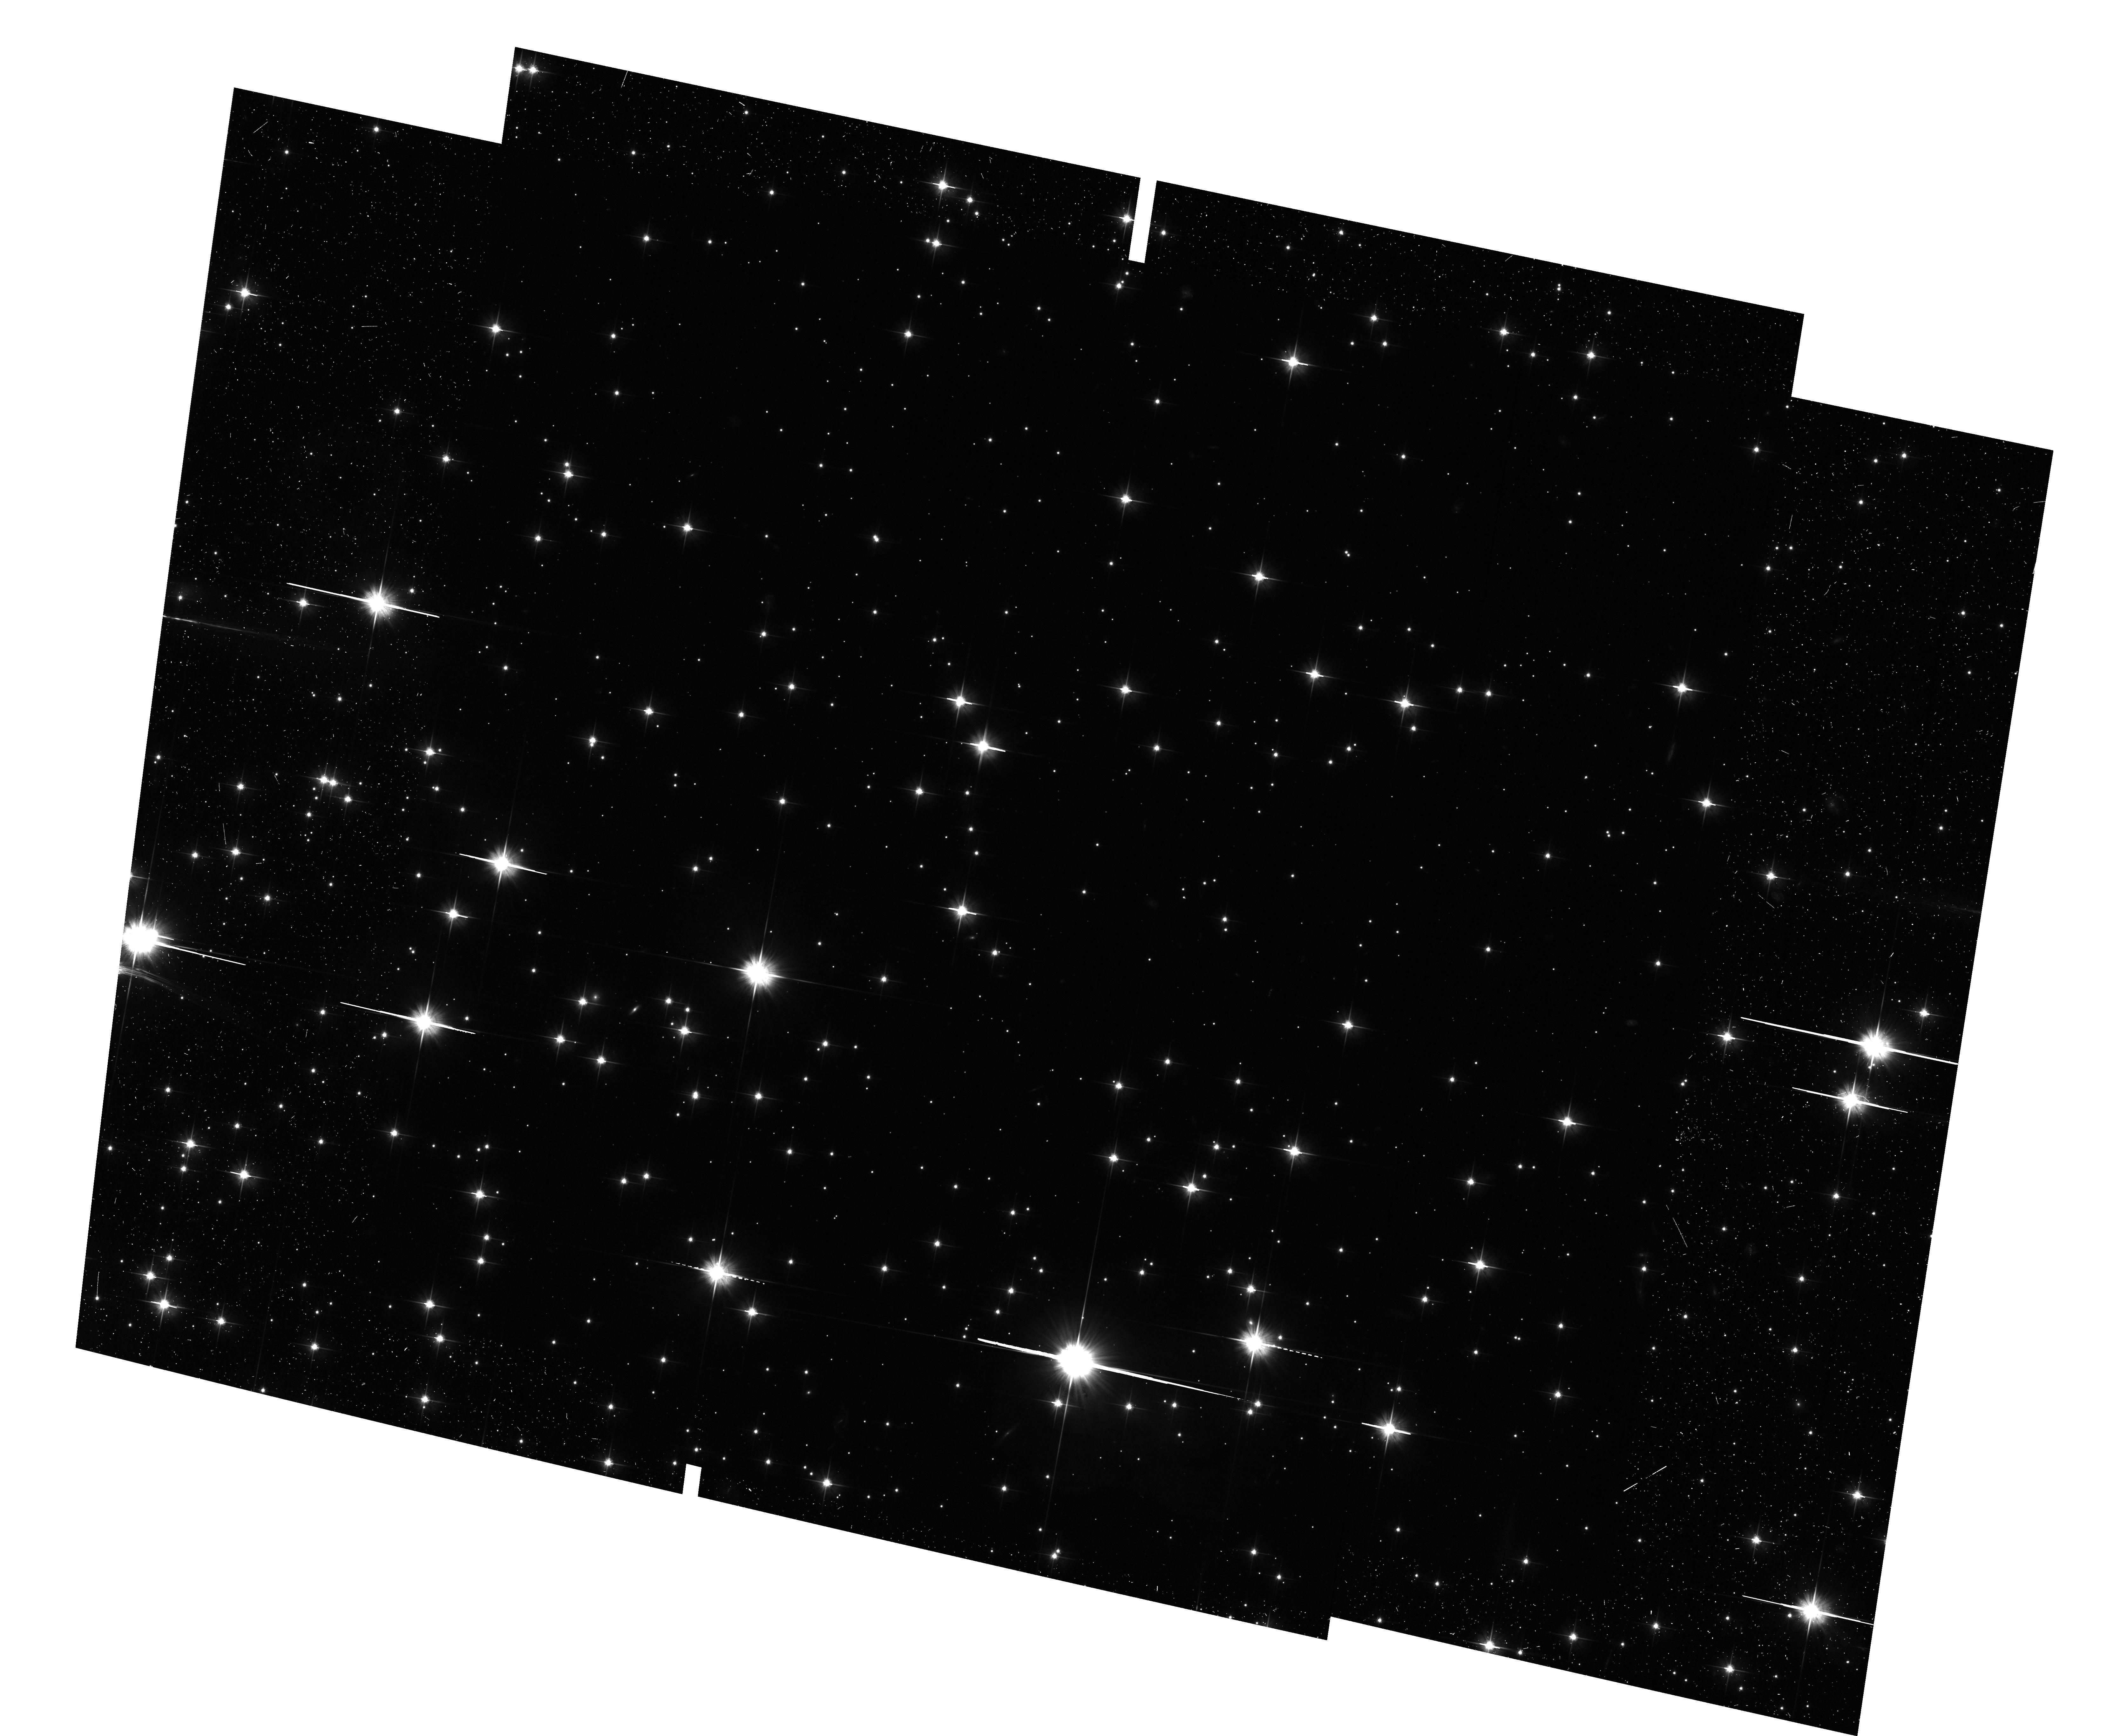
Target: NGC-6819. Instrument: ACS/WFC. Filter: F606W. Exposure: 24 min. Observation ID: hst_11688_02_acs_wfc_f606w_jb2o02

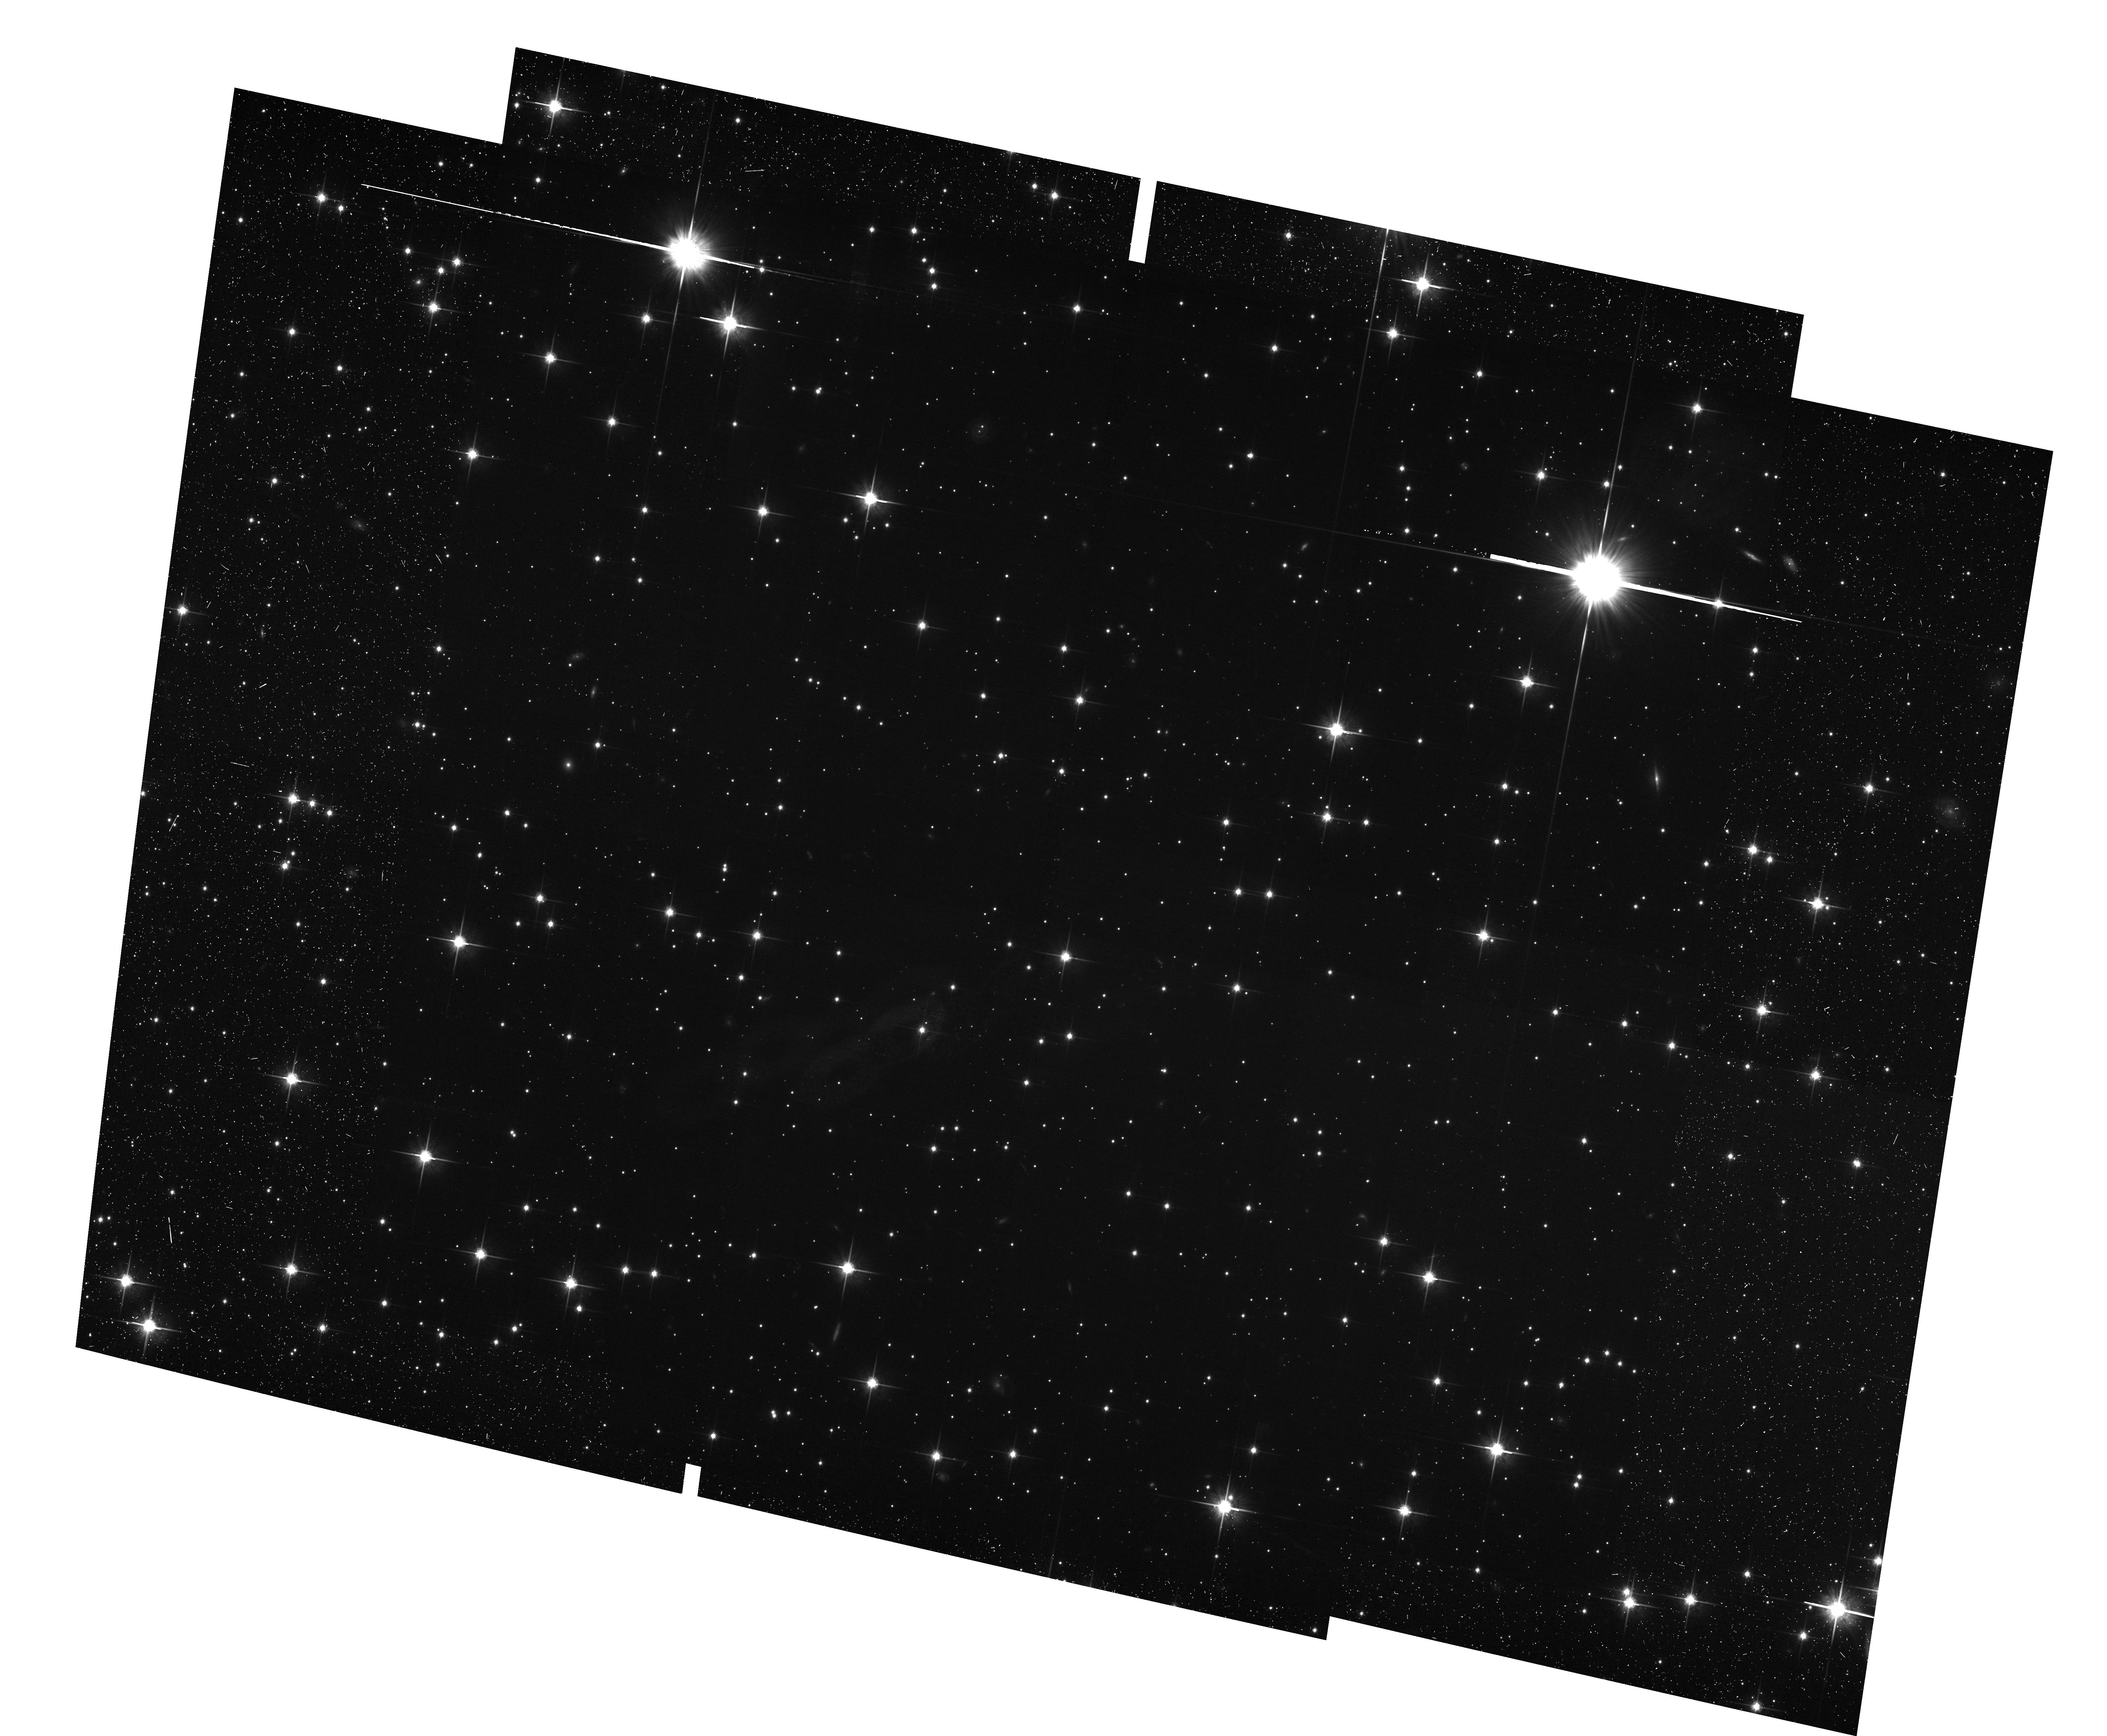
Target: NGC-6819. Instrument: ACS/WFC. Filter: F814W. Exposure: 24 min. Observation ID: hst_11688_a7_acs_wfc_f814w_jb2oa7

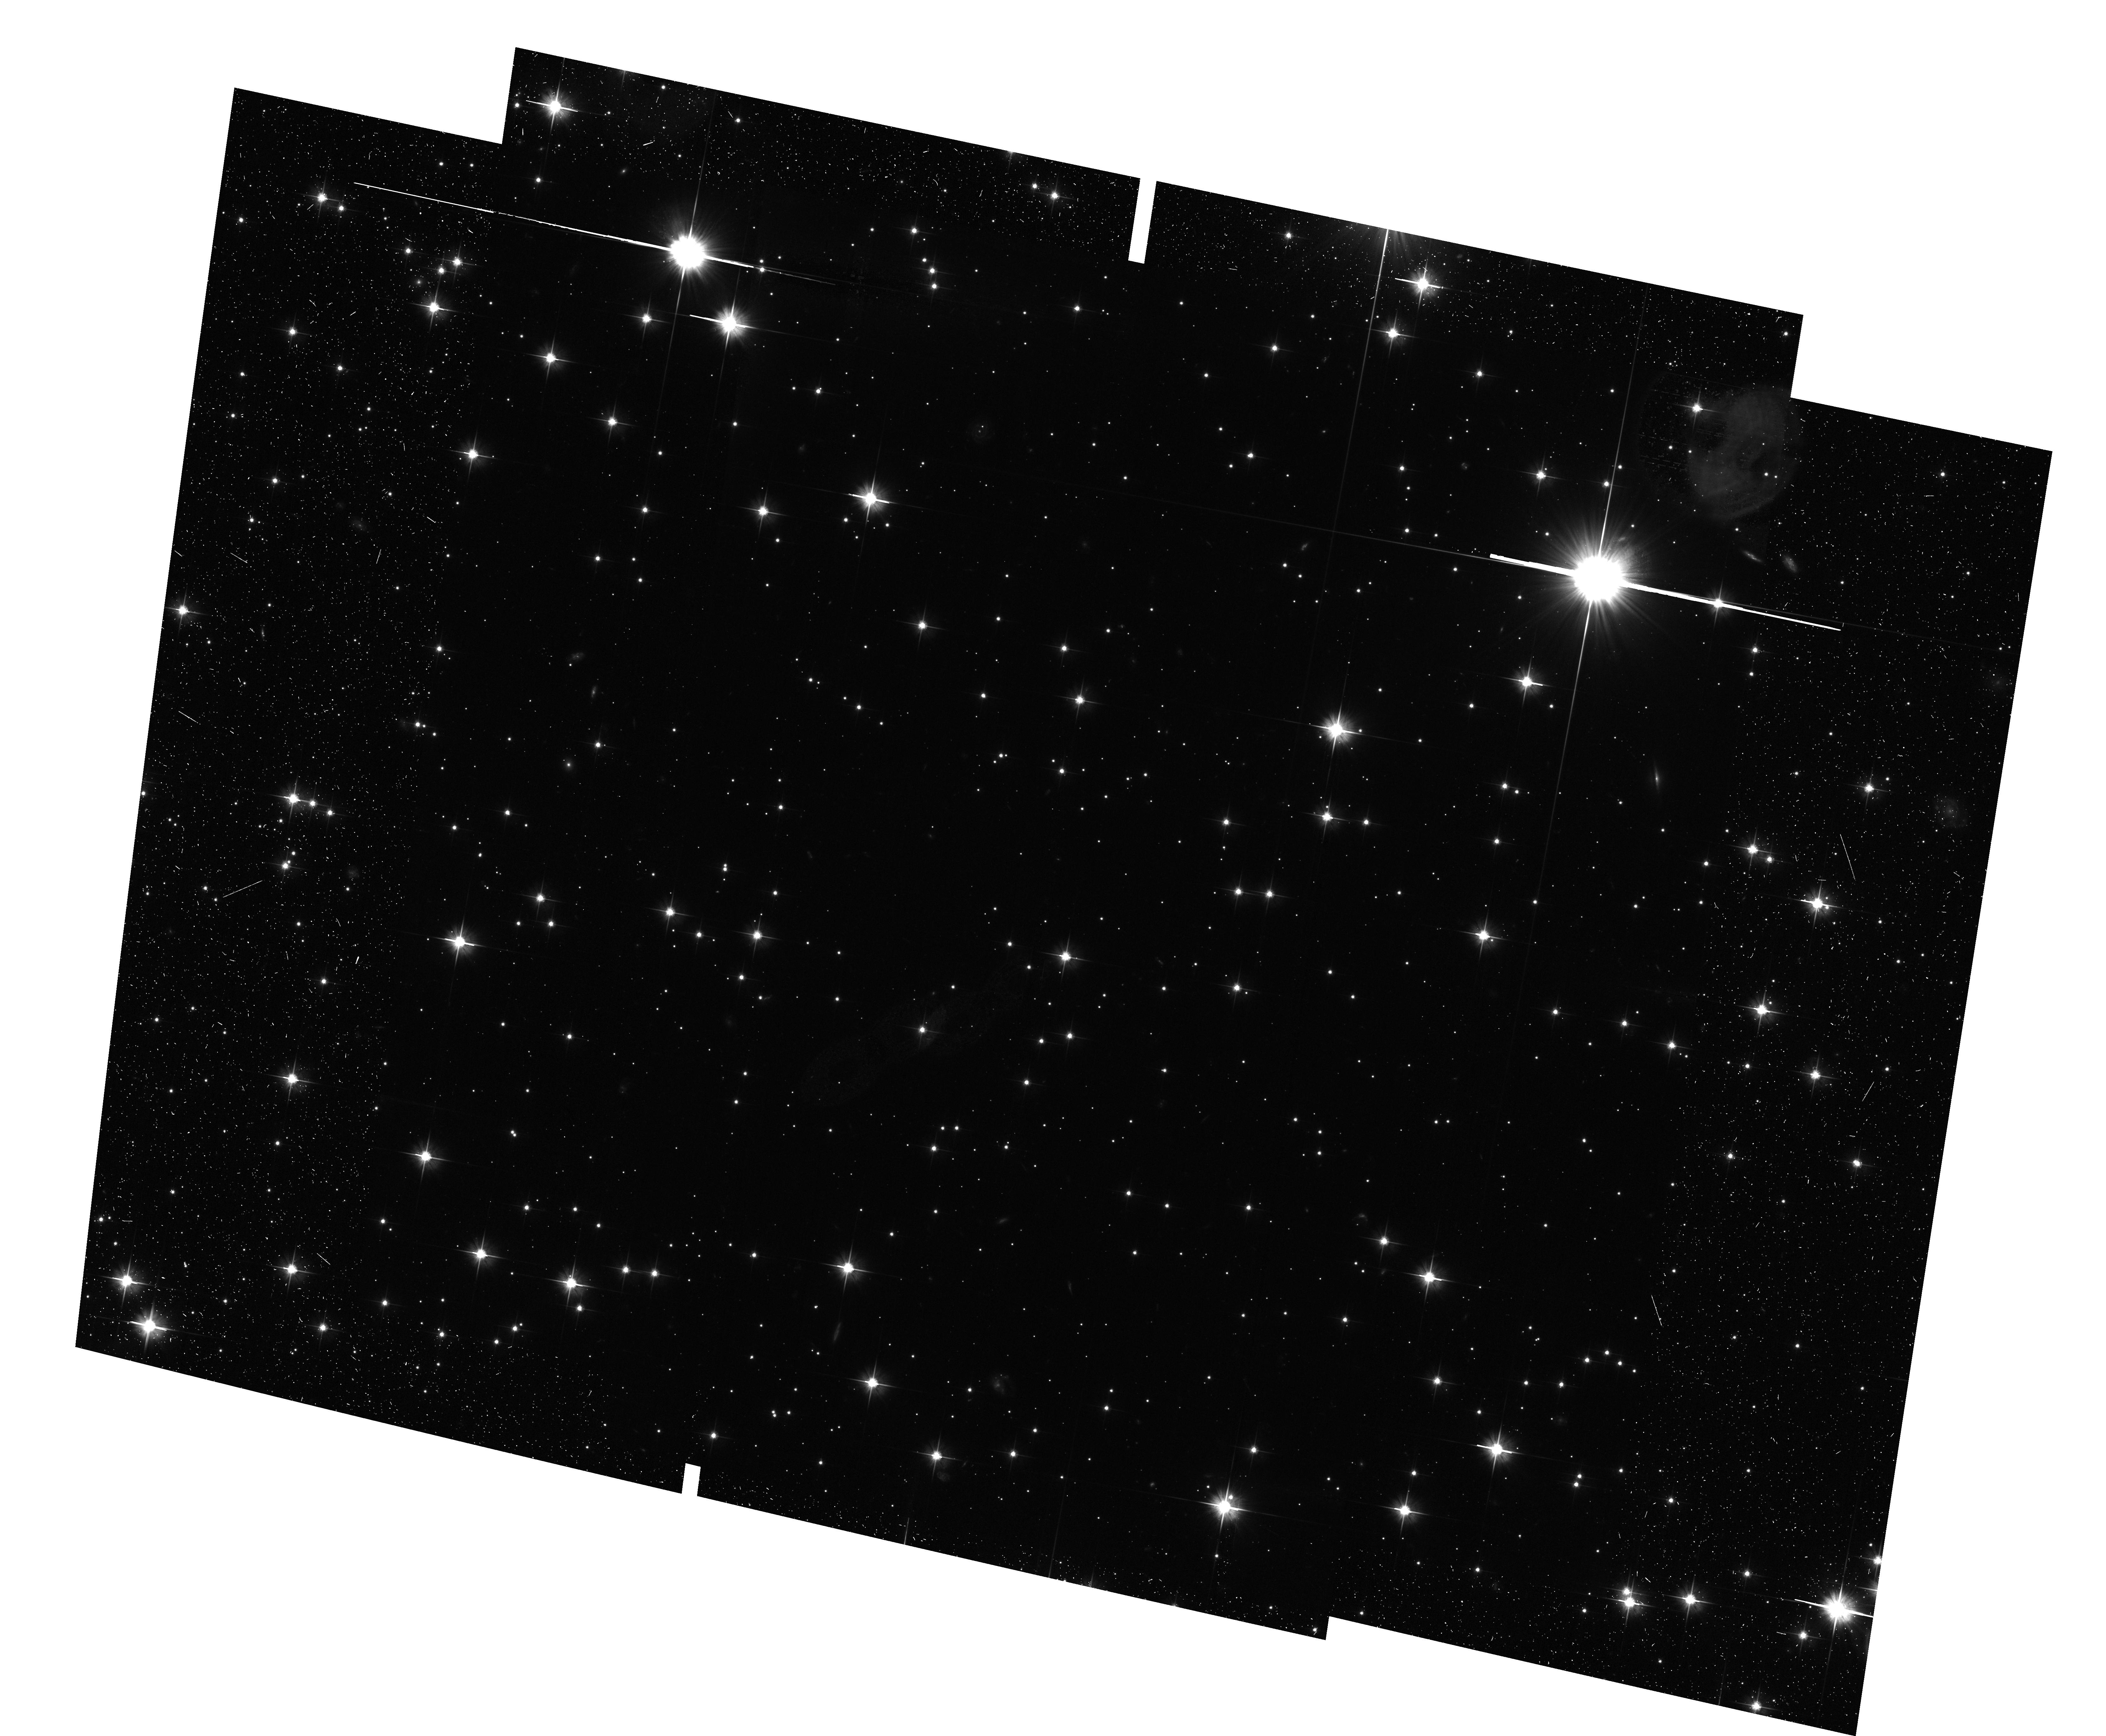
Target: NGC-6819. Instrument: ACS/WFC. Filter: F606W. Exposure: 24 min. Observation ID: hst_11688_03_acs_wfc_f606w_jb2o03

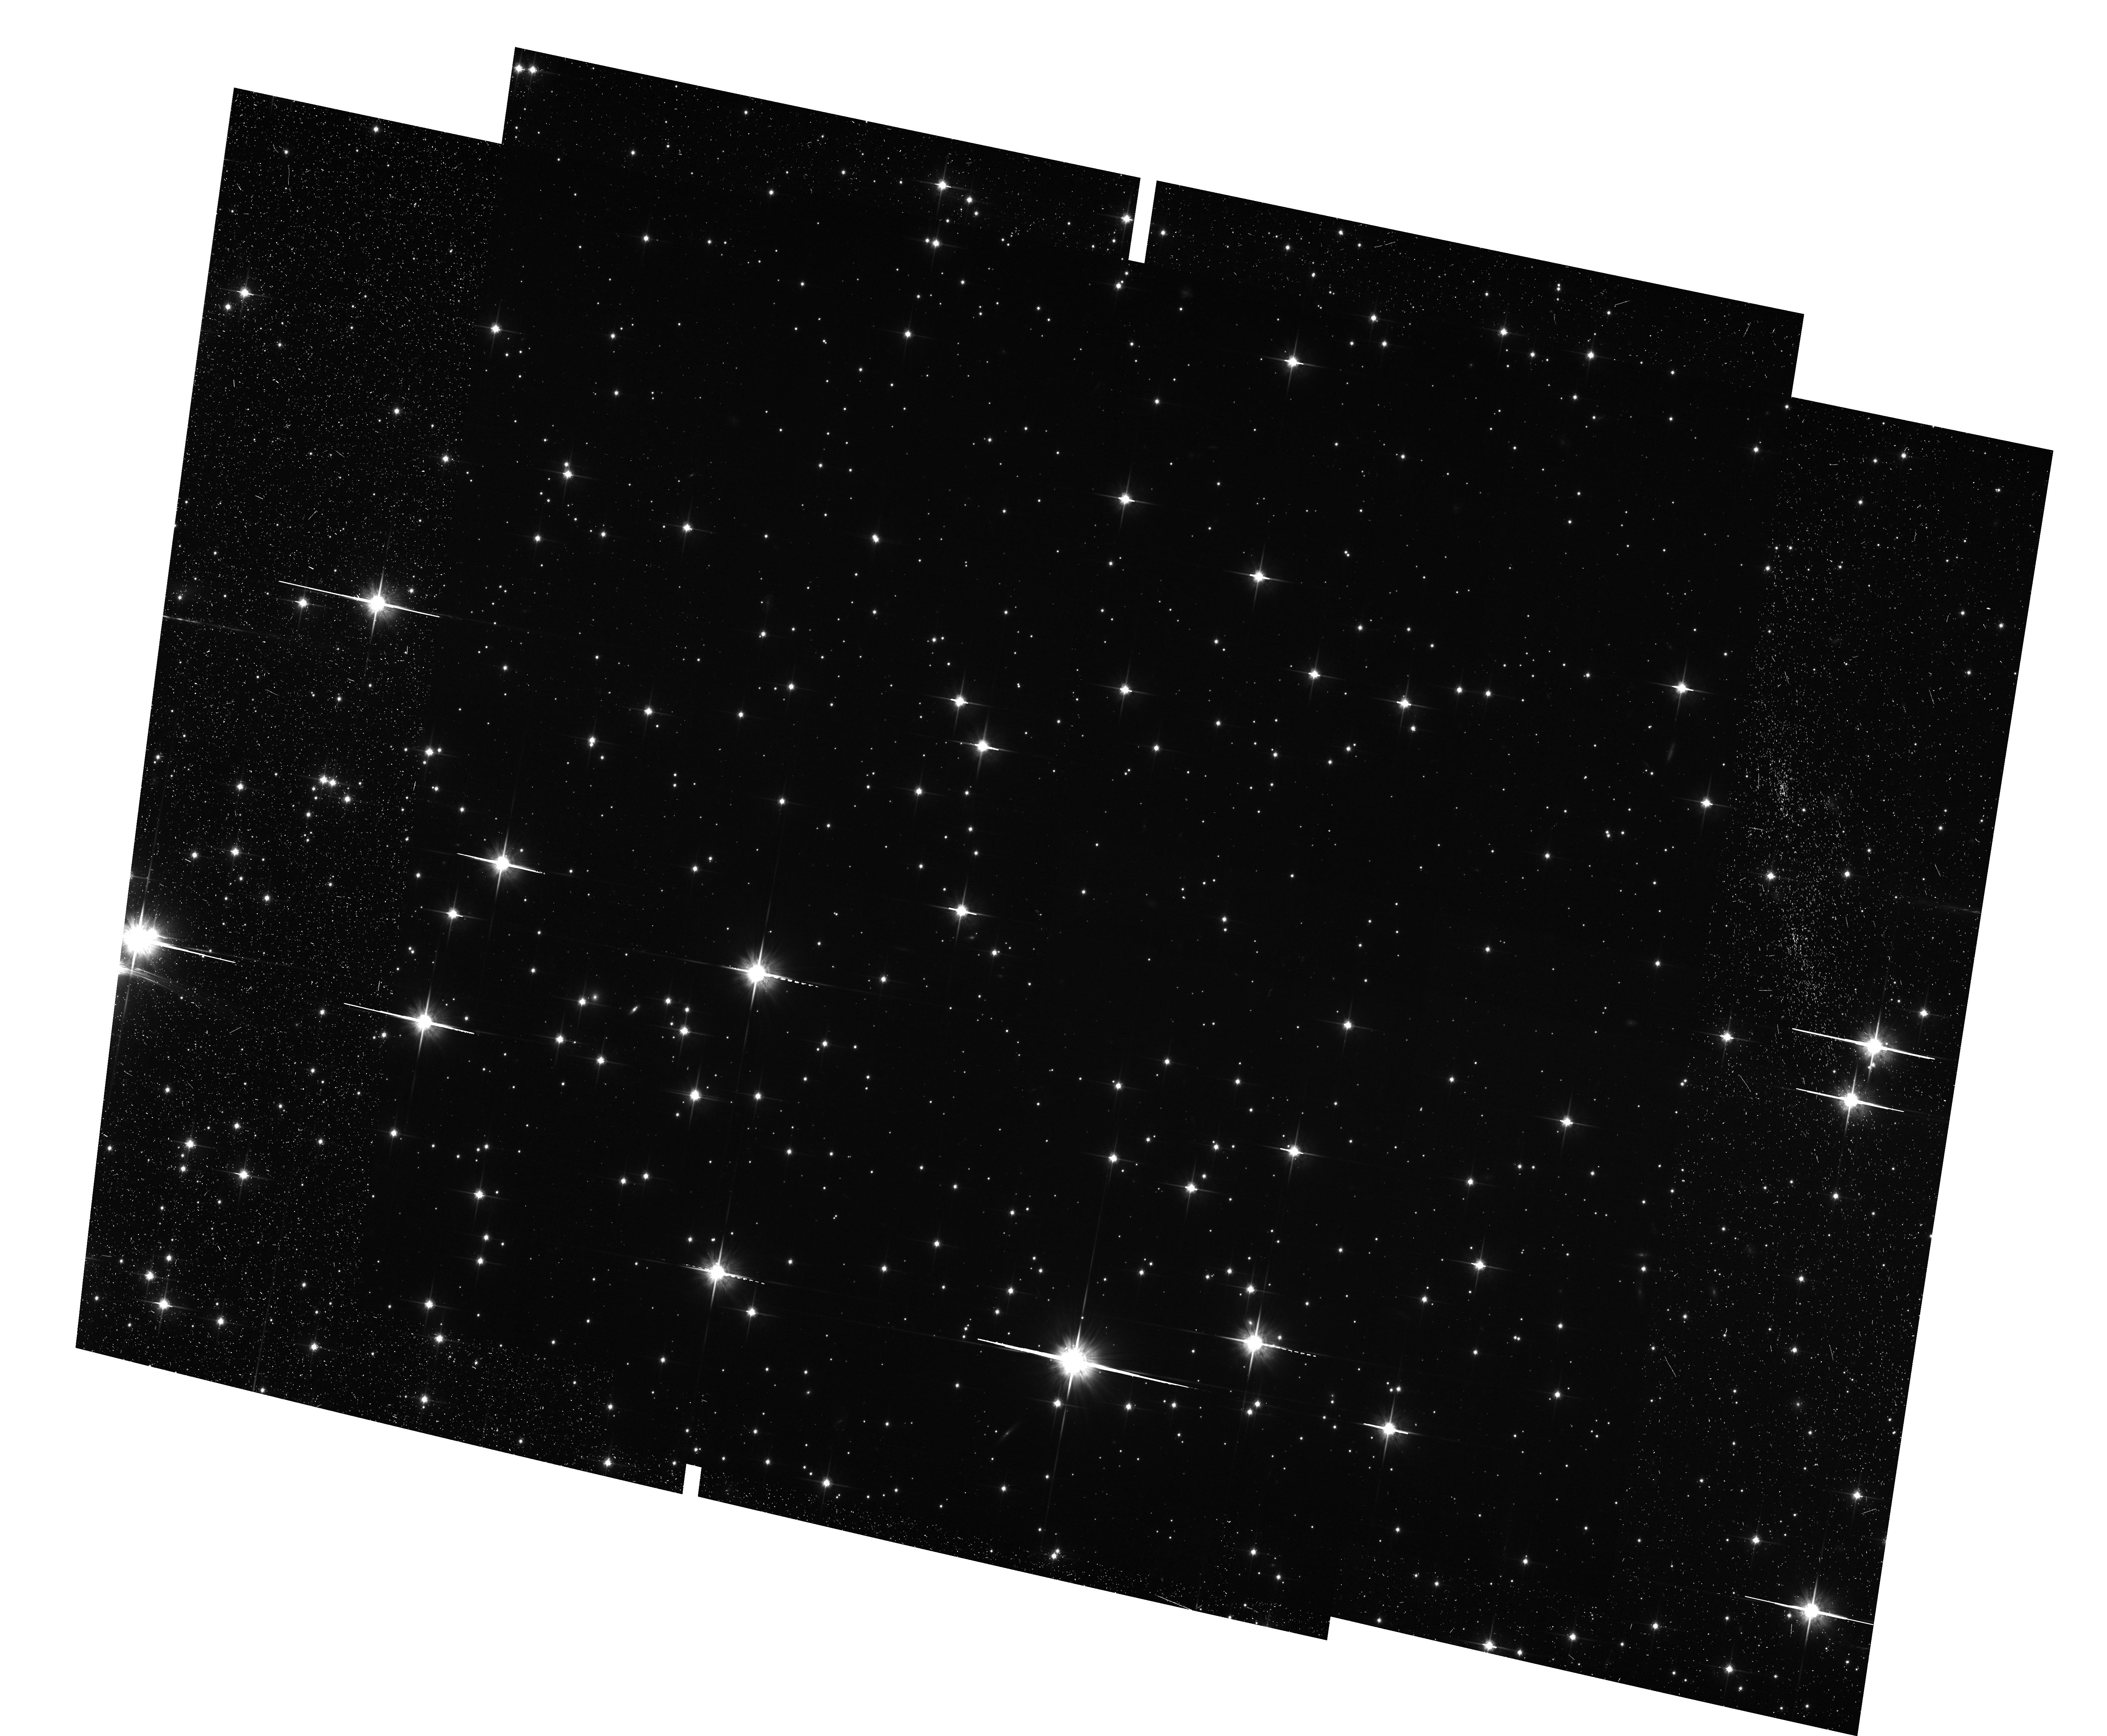
Target: NGC-6819. Instrument: ACS/WFC. Filter: F814W. Exposure: 24 min. Observation ID: hst_11688_a6_acs_wfc_f814w_jb2oa6

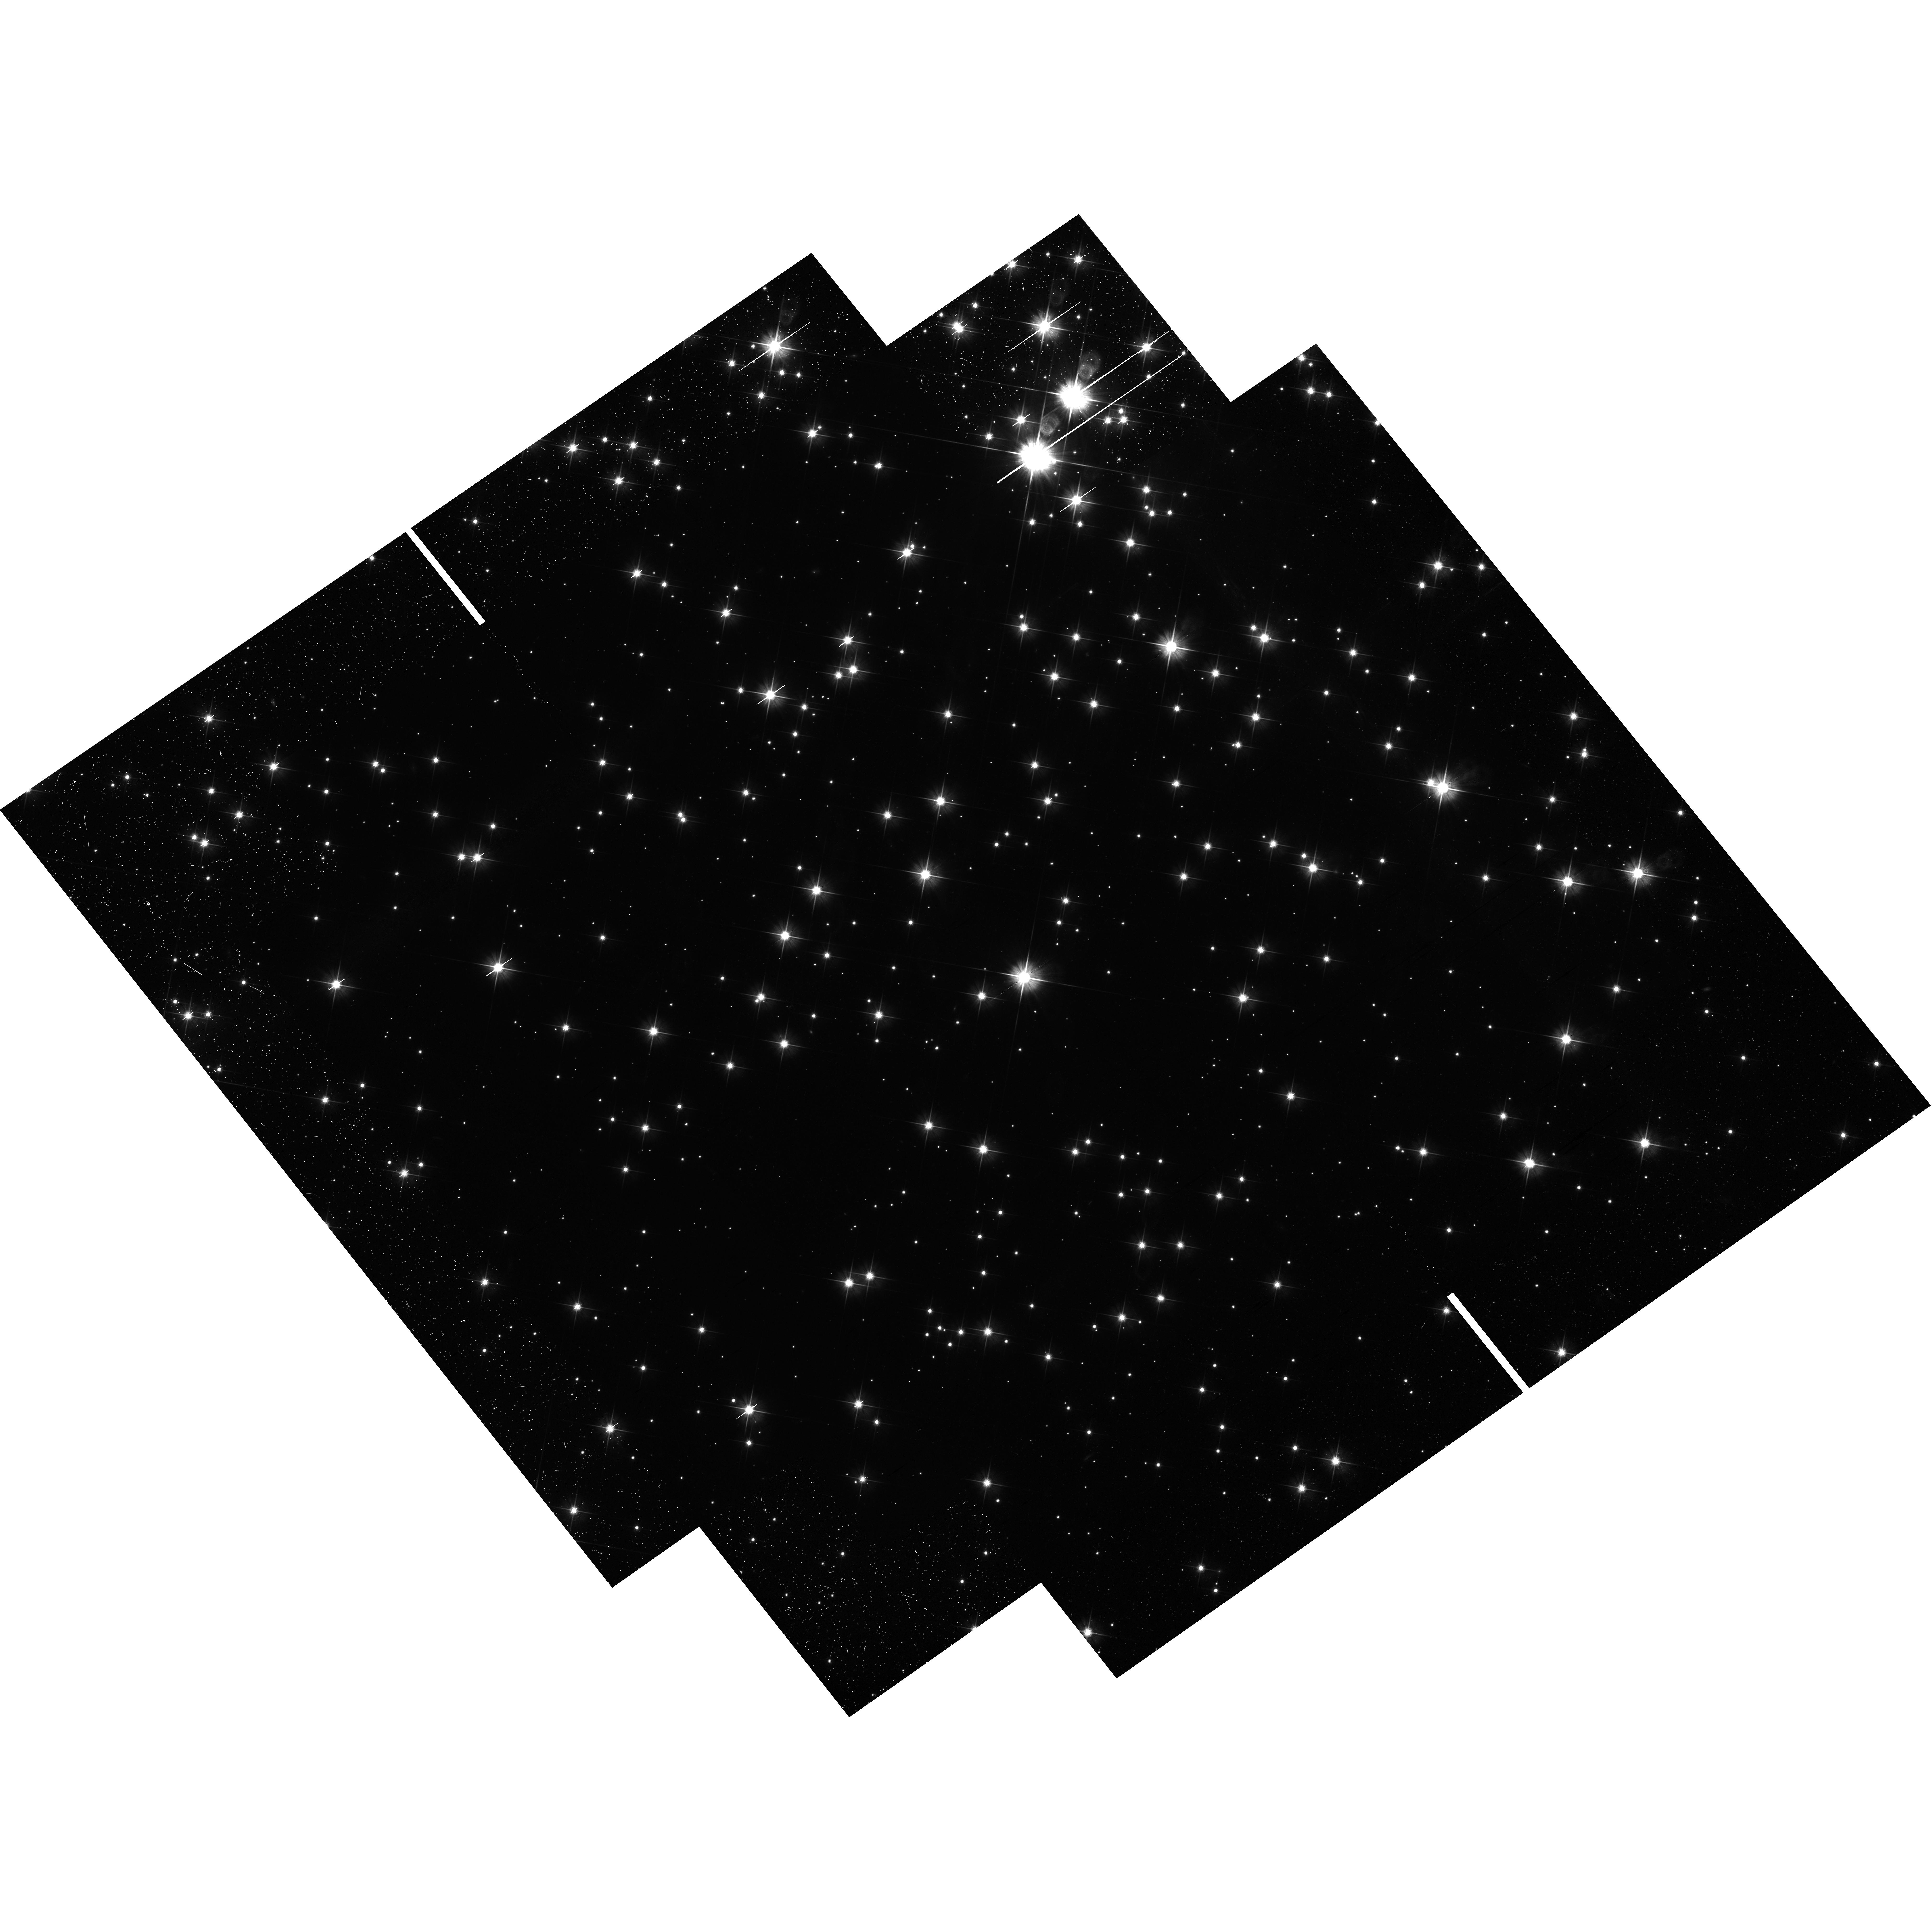
Target: NGC-6819. Instrument: WFC3/UVIS. Filter: F606W. Exposure: 42 min. Observation ID: hst_11688_04_wfc3_uvis_f606w_ib2o04

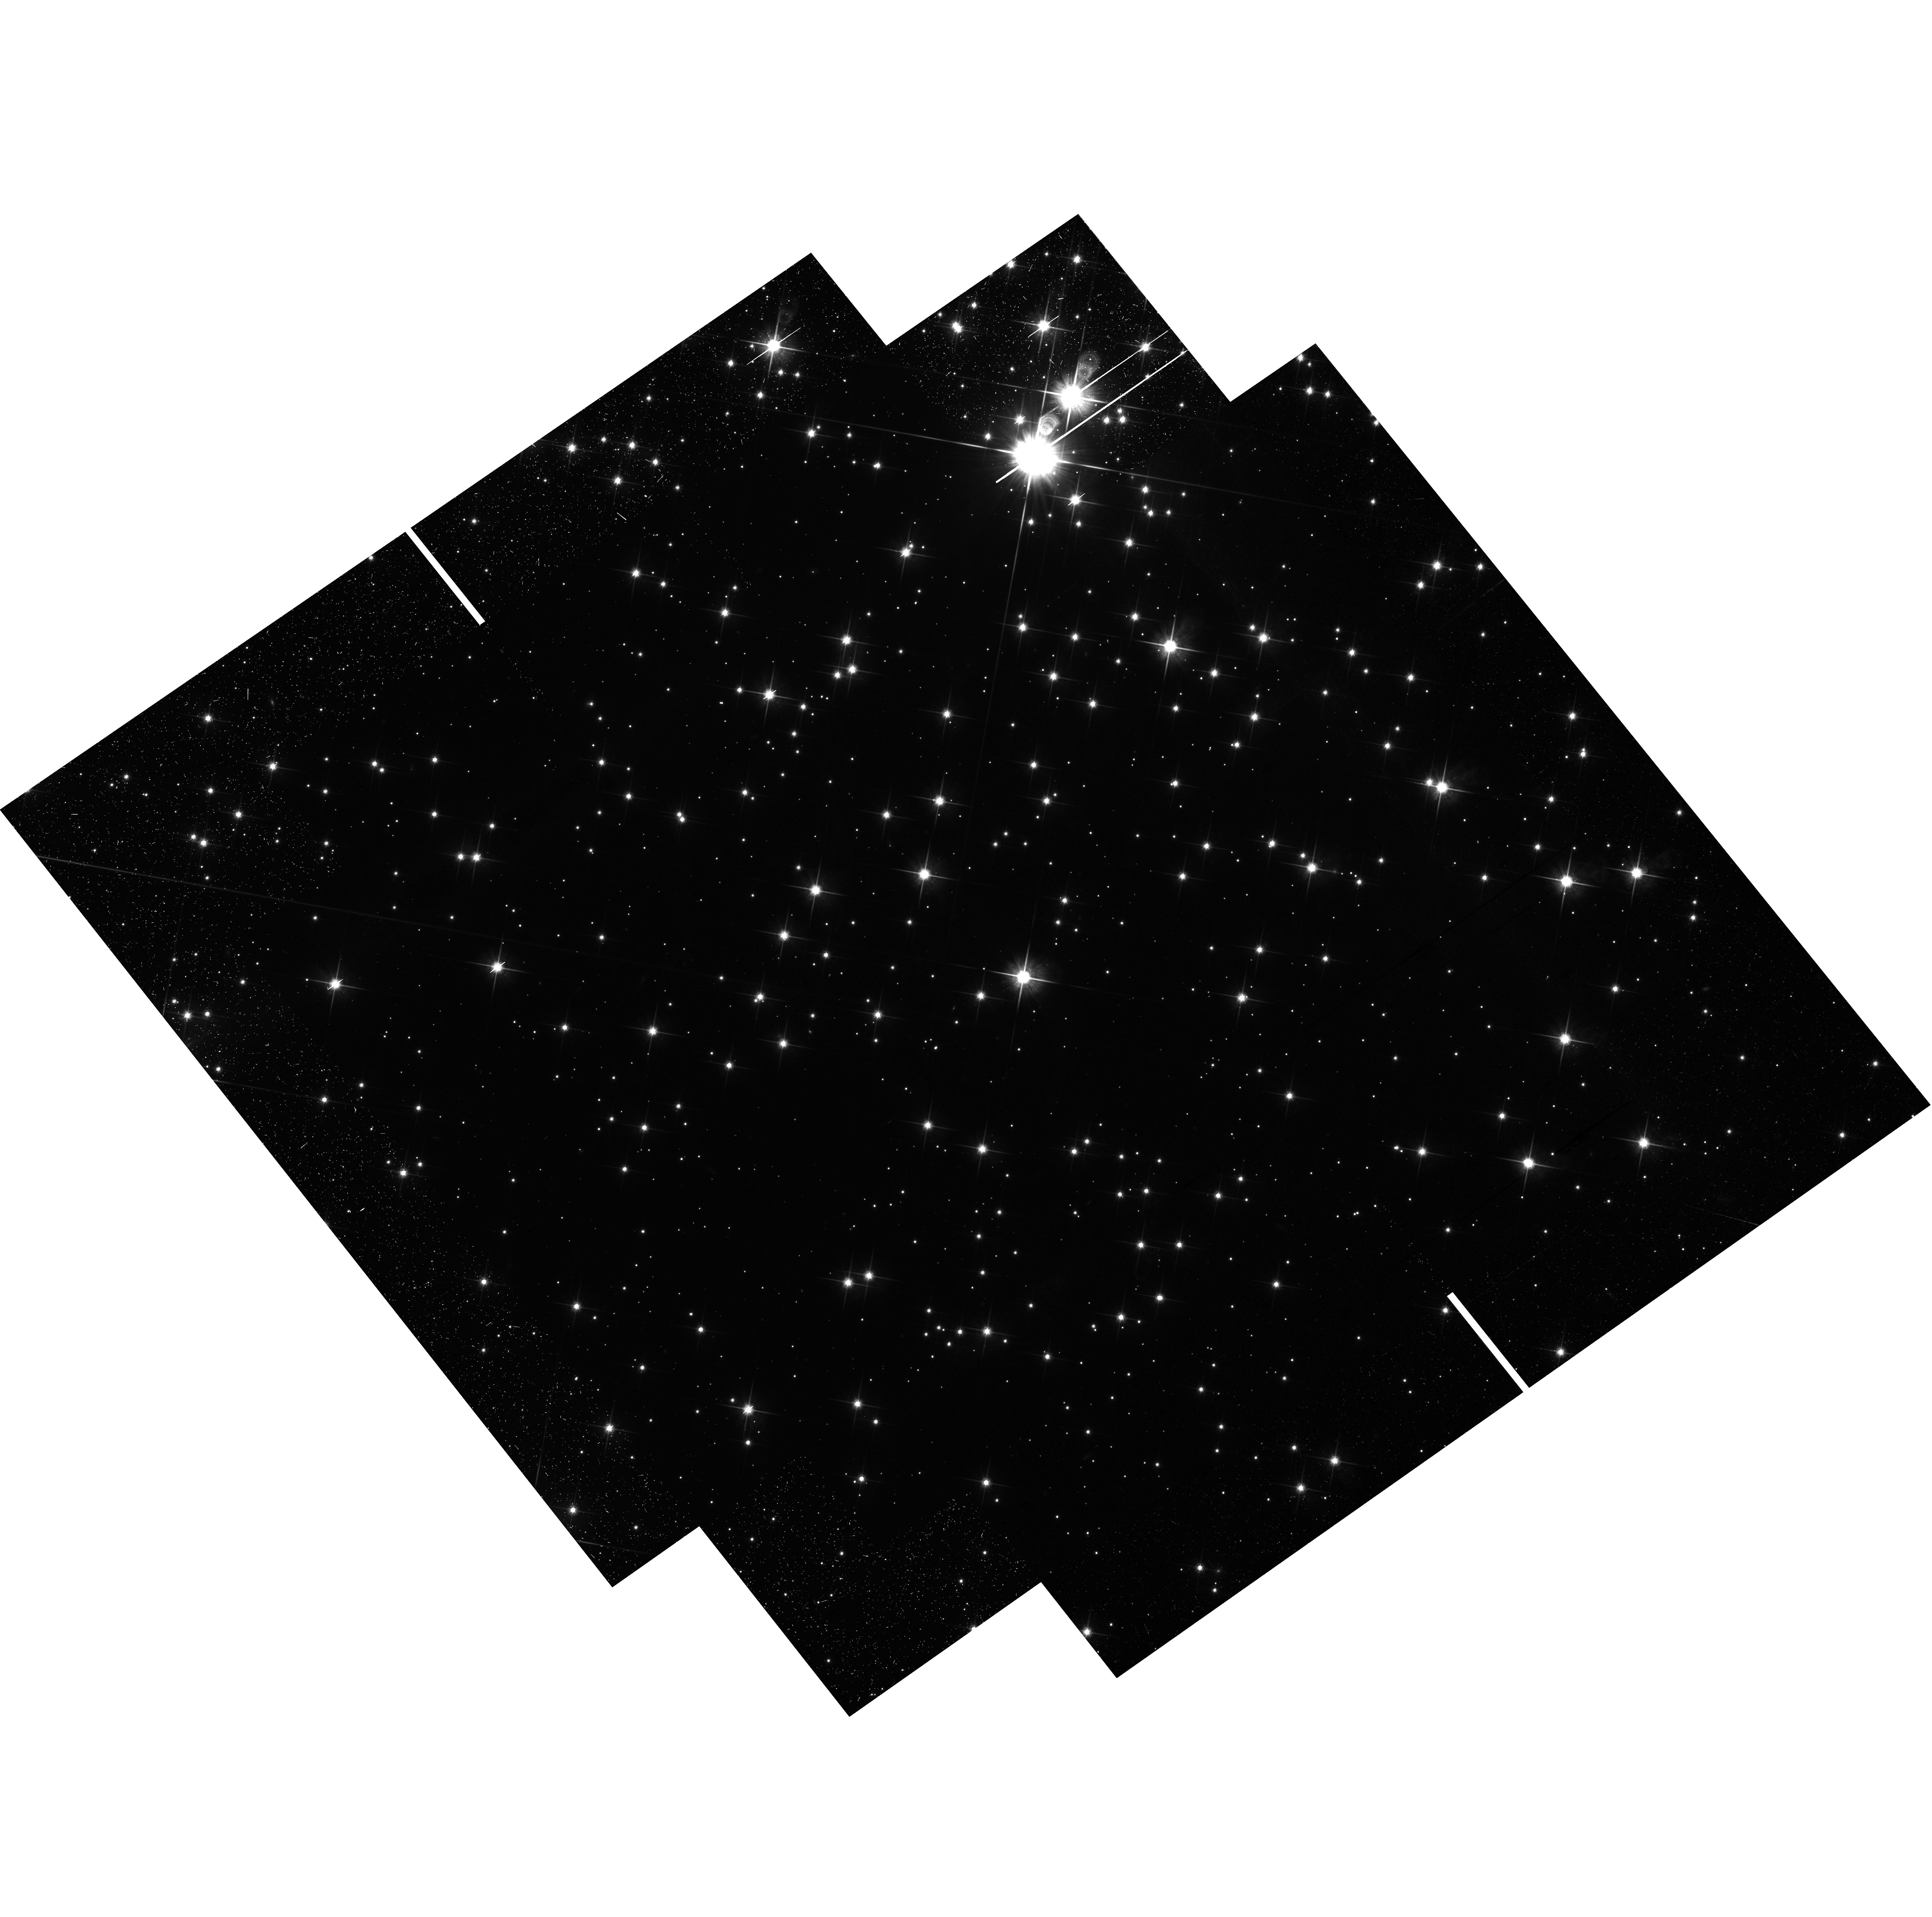
Target: NGC-6819. Instrument: WFC3/UVIS. Filter: F814W. Exposure: 42 min. Observation ID: hst_11688_08_wfc3_uvis_f814w_ib2o08

Exploring the Bottom End of the White Dwarf Cooling Sequence in the Open Cluster NGC6819 (PI: Bedin, Luigi R.)

The recent discovery by our group of an unexpectedly bright end of the white-dwarf (WD) luminosity function (LF) of the metal-rich, old open cluster NGC 6791 casts serious doubts on our understanding of the physical process which rules the formation and the cooling of WDs. It is clear at this point that the theory badly needs more observations. Here we propose WFC3/UVIS and ACS/WFC HST observations reaching the bottom end of the WD LF, for the first time in a solar-metallicity, 2.5-Gyr-old, populous open cluster: NGC 6819.